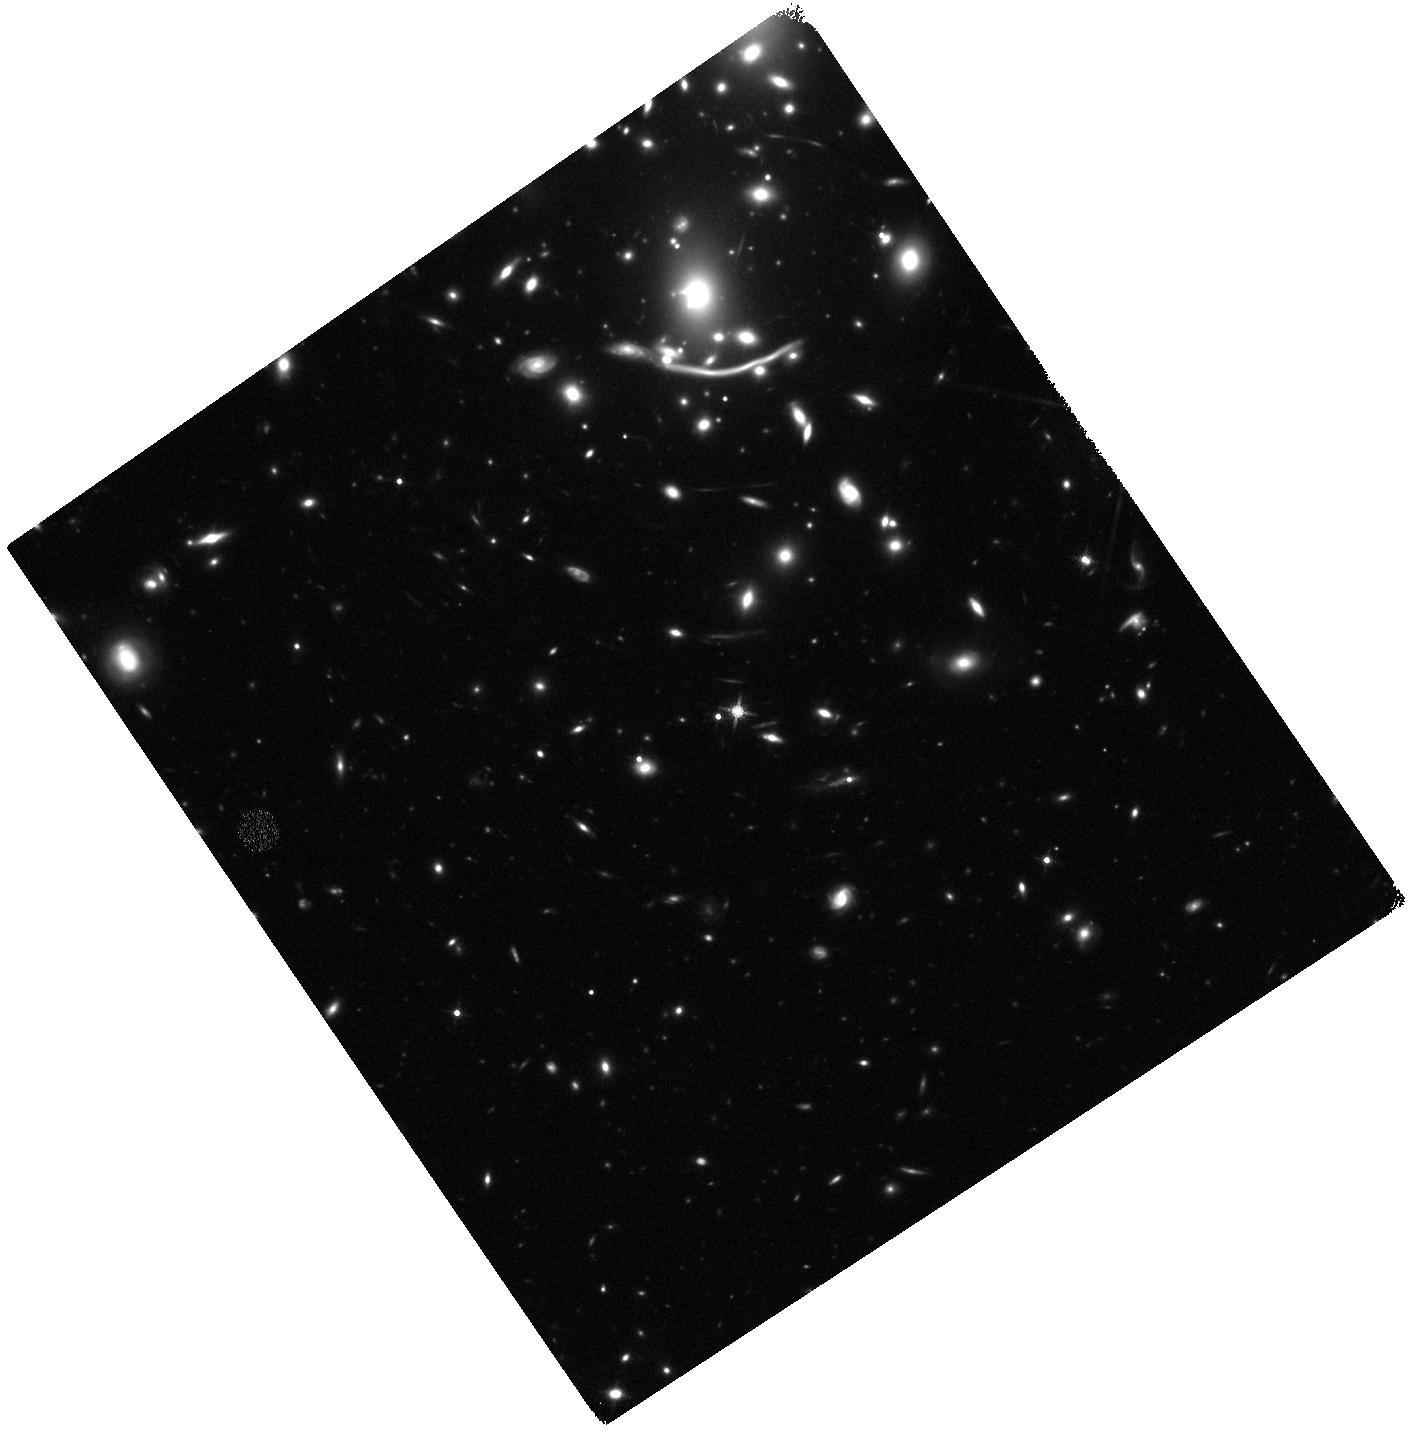
Target: SNABELL370. Instrument: WFC3/IR. Filter: F160W. Exposure: 40 min. Observation ID: hst_14216_j2_wfc3_ir_f160w_icxoj2

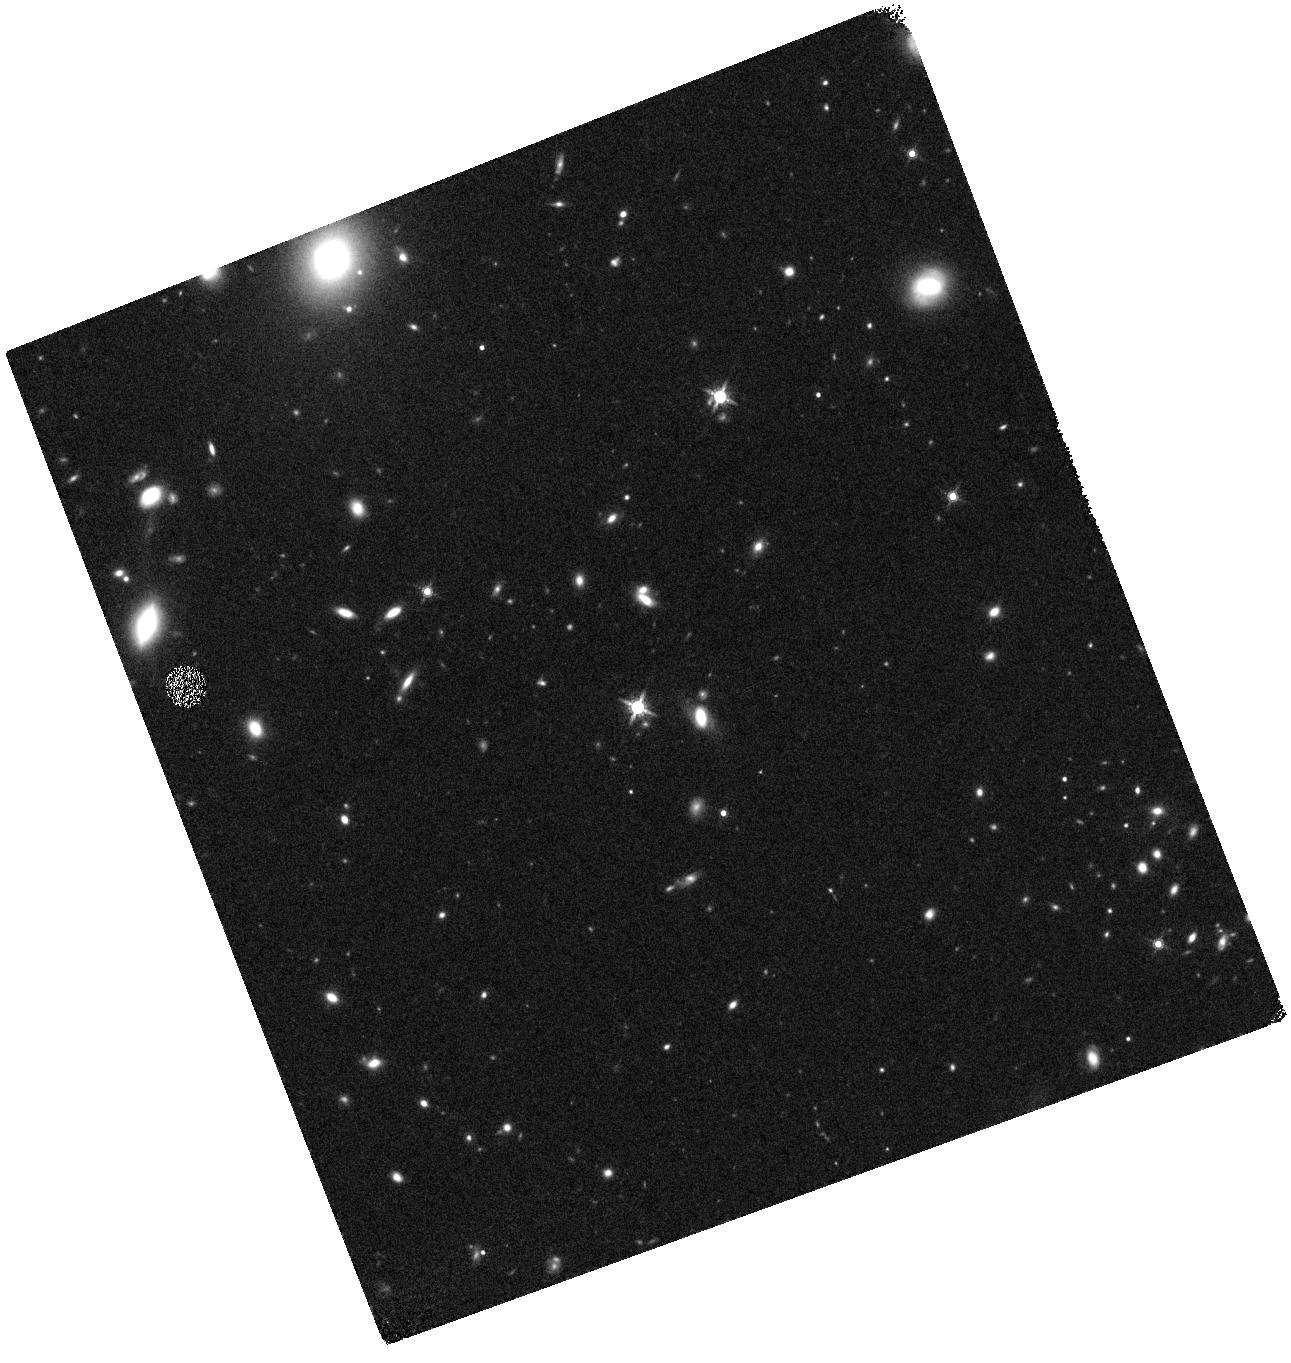
Target: DES16E2CXW. Instrument: WFC3/IR. Filter: F160W. Exposure: 20 min. Observation ID: hst_14216_y2_wfc3_ir_f160w_icxoy2

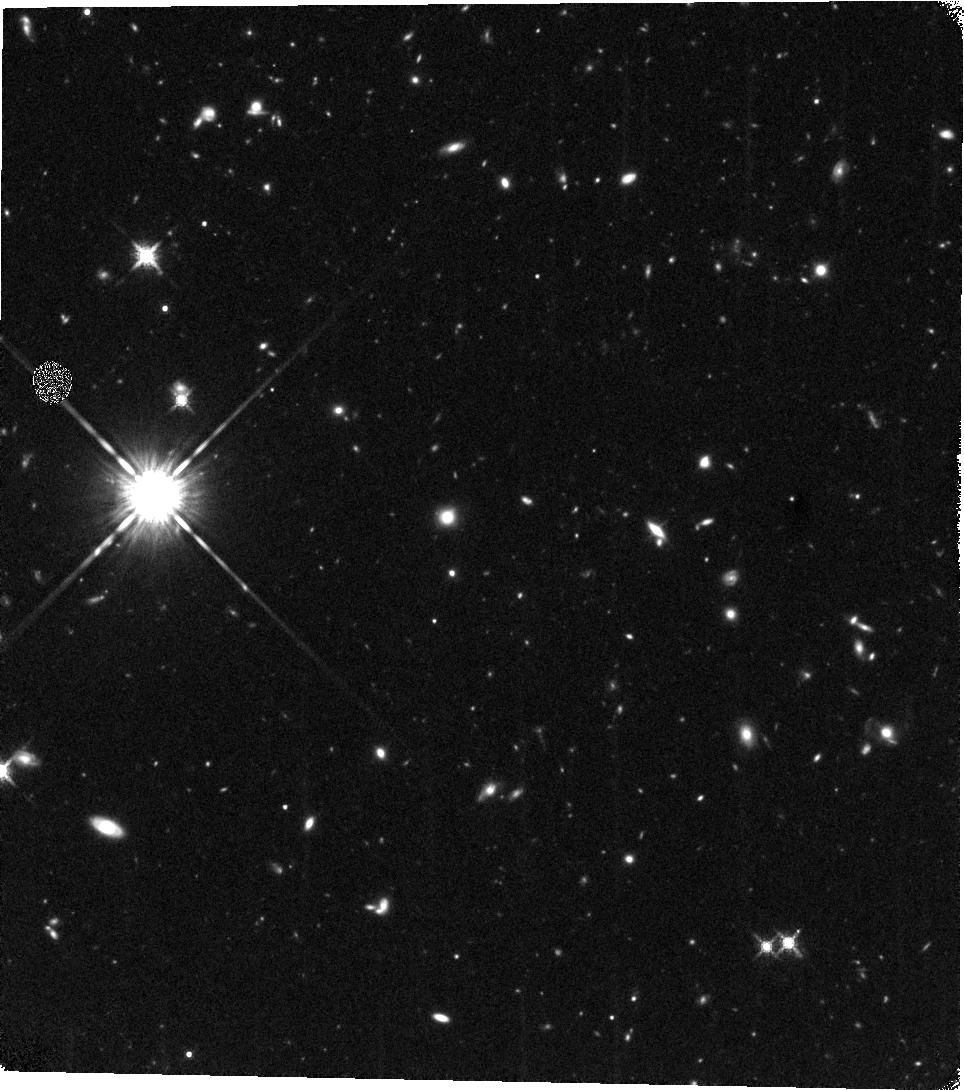
Target: DES16X3CRY. Instrument: WFC3/IR. Filter: F160W. Exposure: 40 min. Observation ID: hst_14216_w2_wfc3_ir_f160w_icxow2

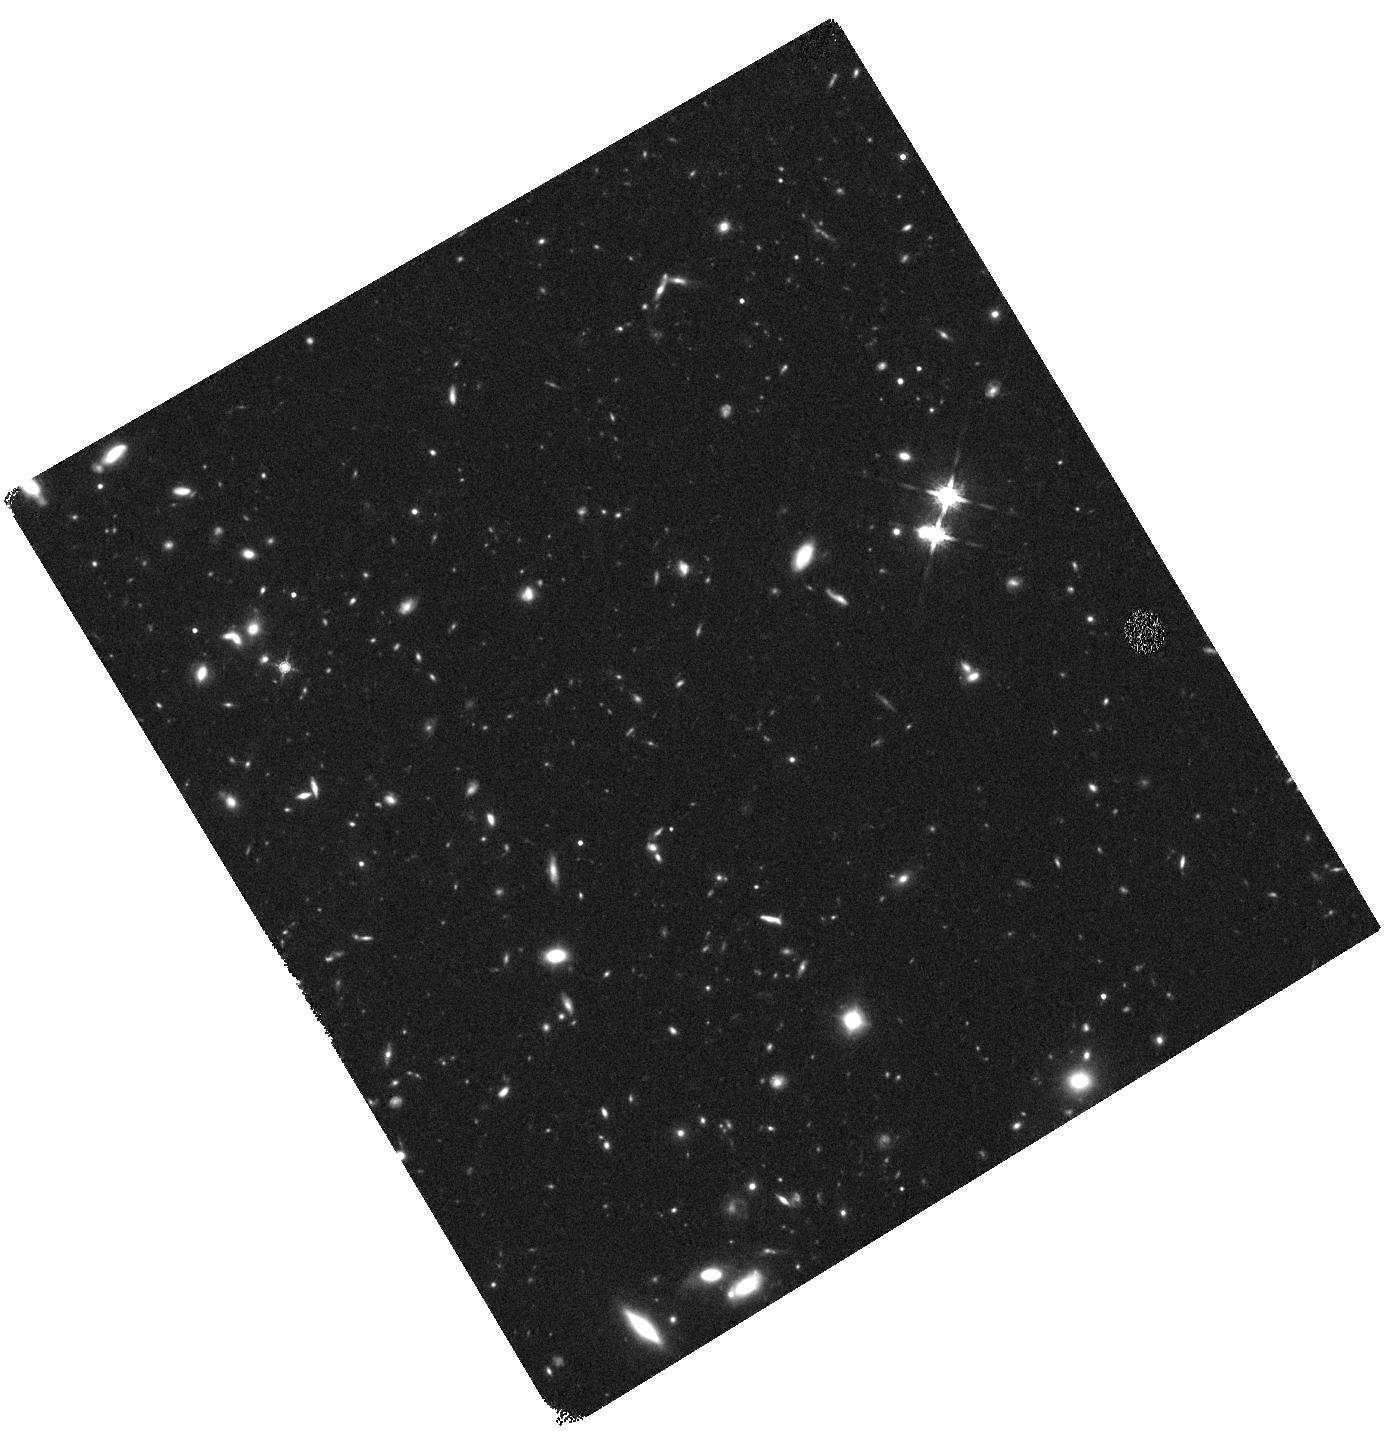
Target: DES15E2NLZ. Instrument: WFC3/IR. Filter: F160W. Exposure: 40 min. Observation ID: hst_14216_g4_wfc3_ir_f160w_icxog4

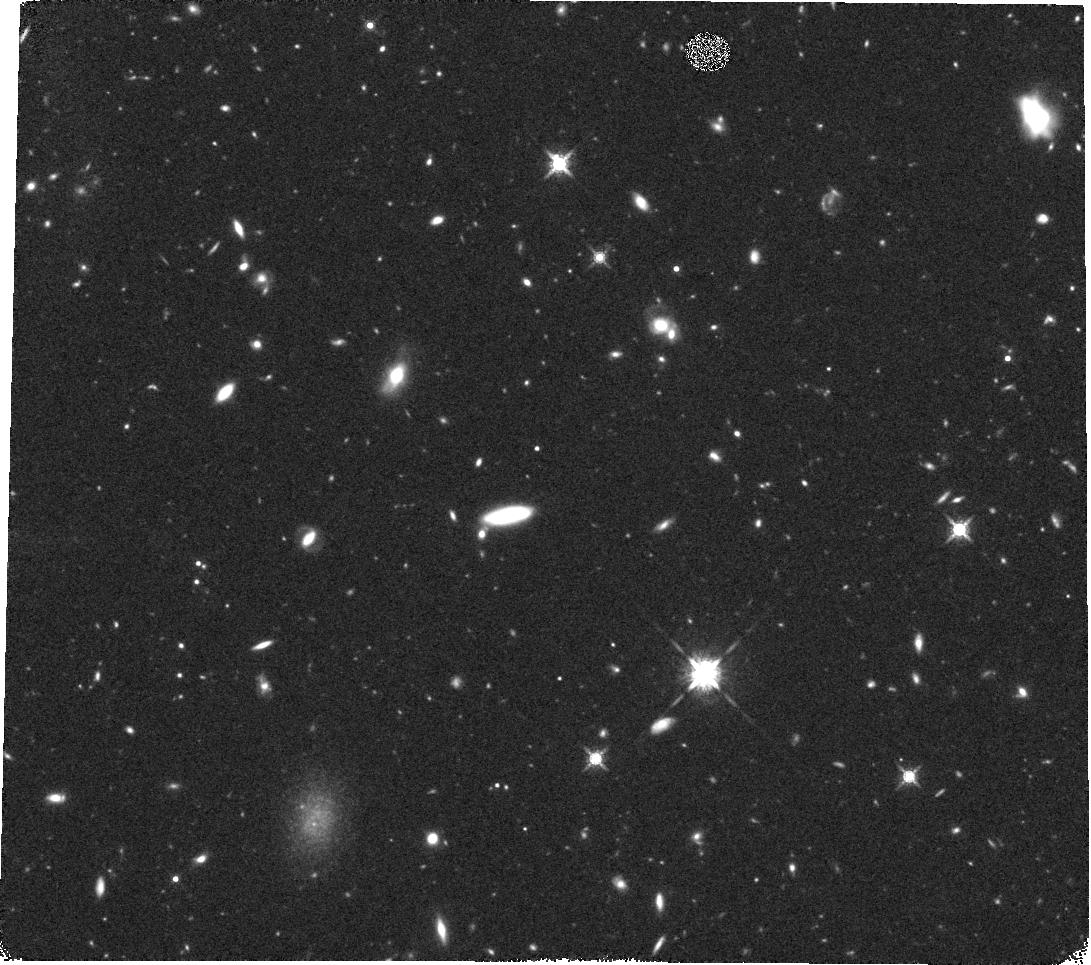
Target: DES15X2KVT. Instrument: WFC3/IR. Filter: F160W. Exposure: 40 min. Observation ID: hst_14216_b4_wfc3_ir_f160w_icxob4

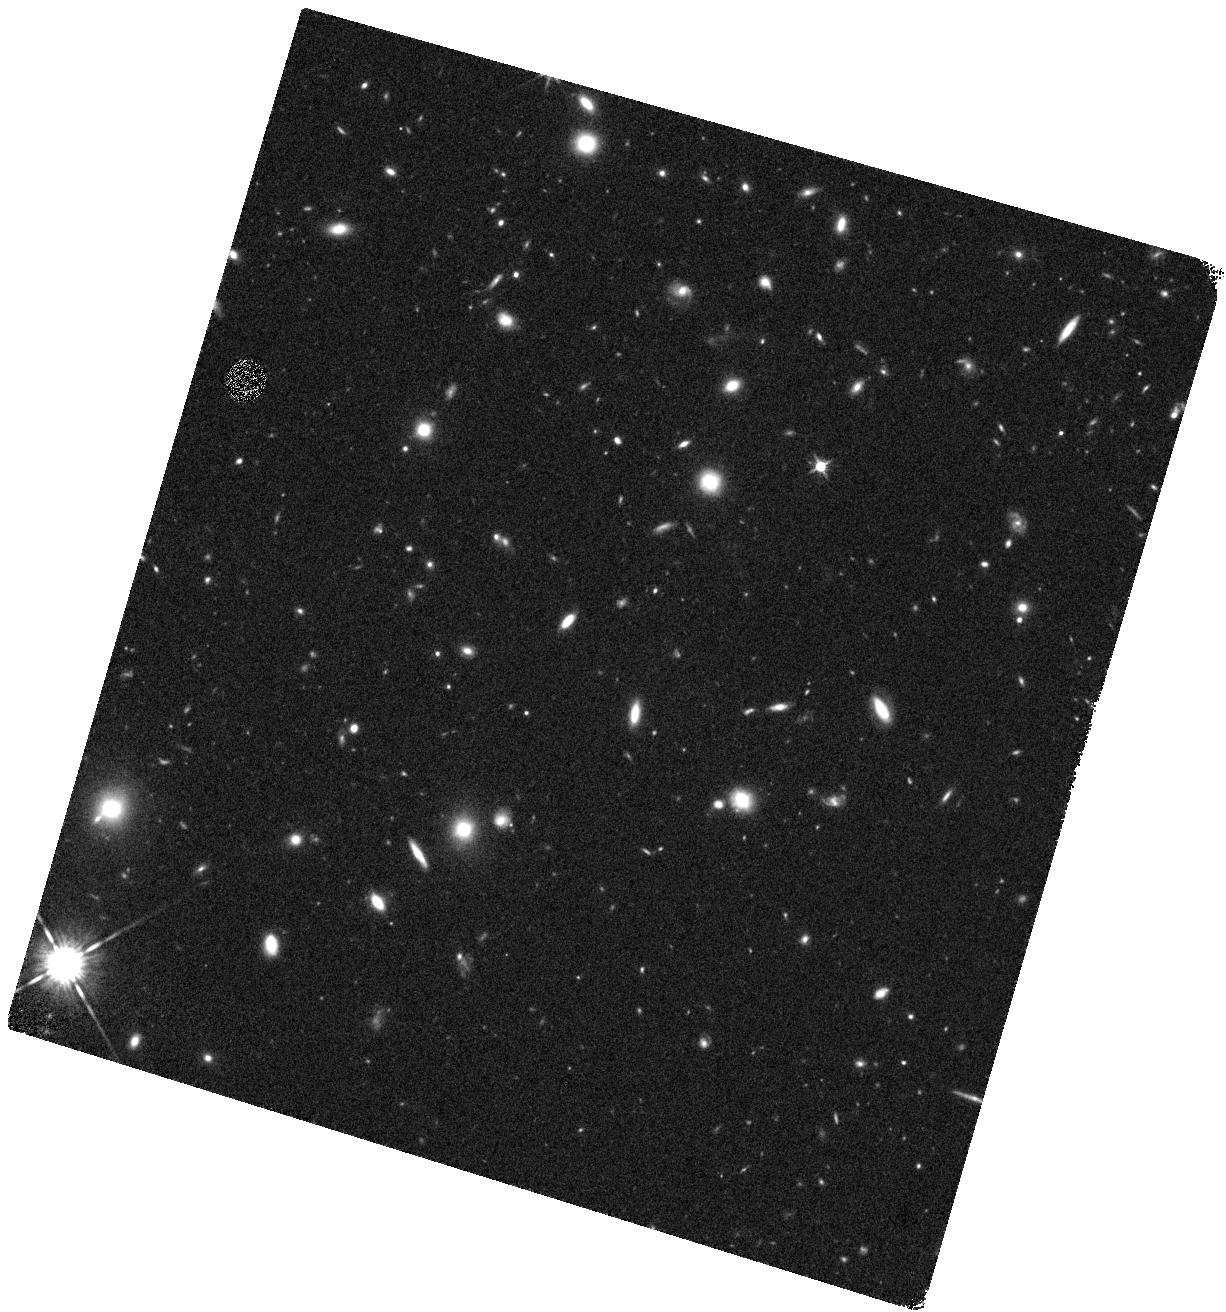
Target: DES16X2CRR-CORRECTED. Instrument: WFC3/IR. Filter: F125W. Exposure: 17 min. Observation ID: hst_14216_t4_wfc3_ir_f125w_icxot4

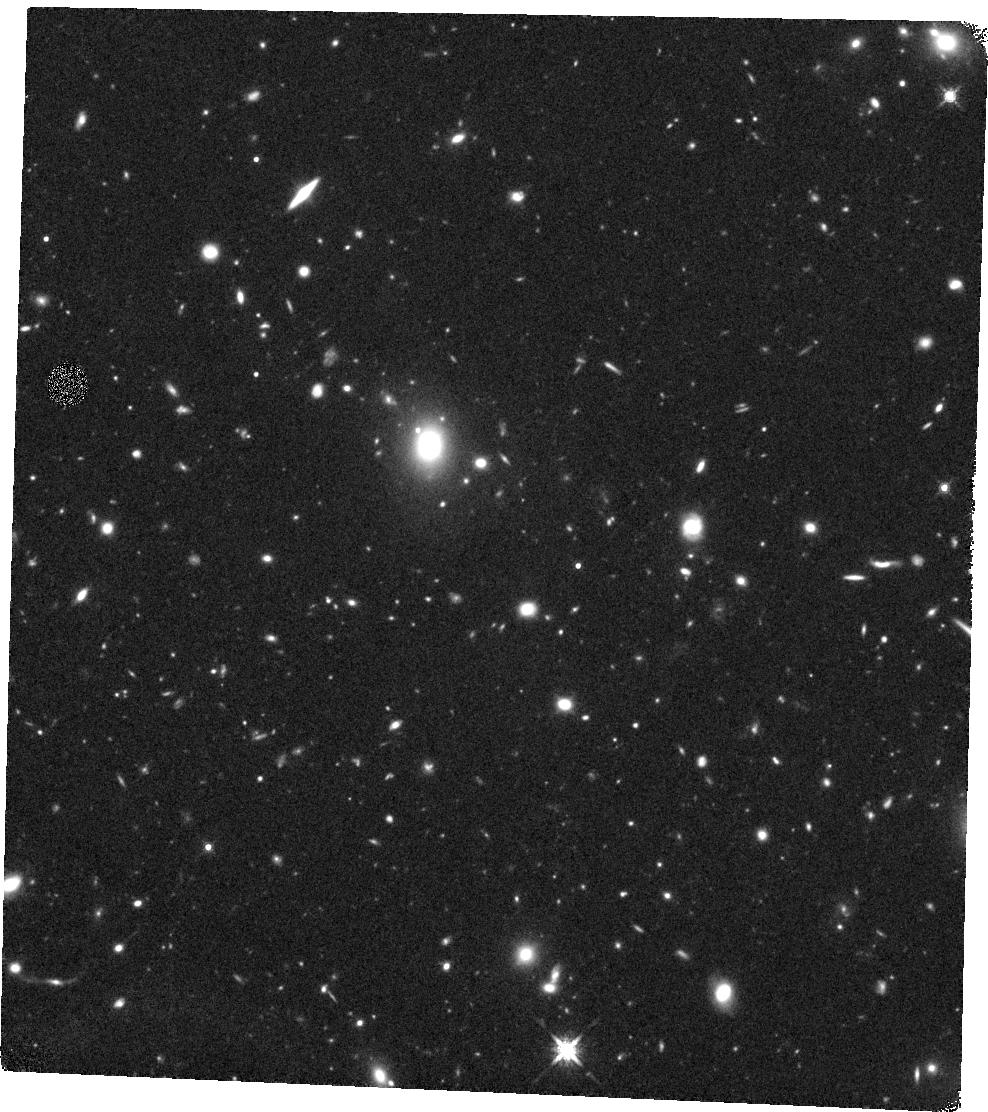
Target: DES16X1CPF. Instrument: WFC3/IR. Filter: F160W. Exposure: 40 min. Observation ID: hst_14216_s1_wfc3_ir_f160w_icxos1

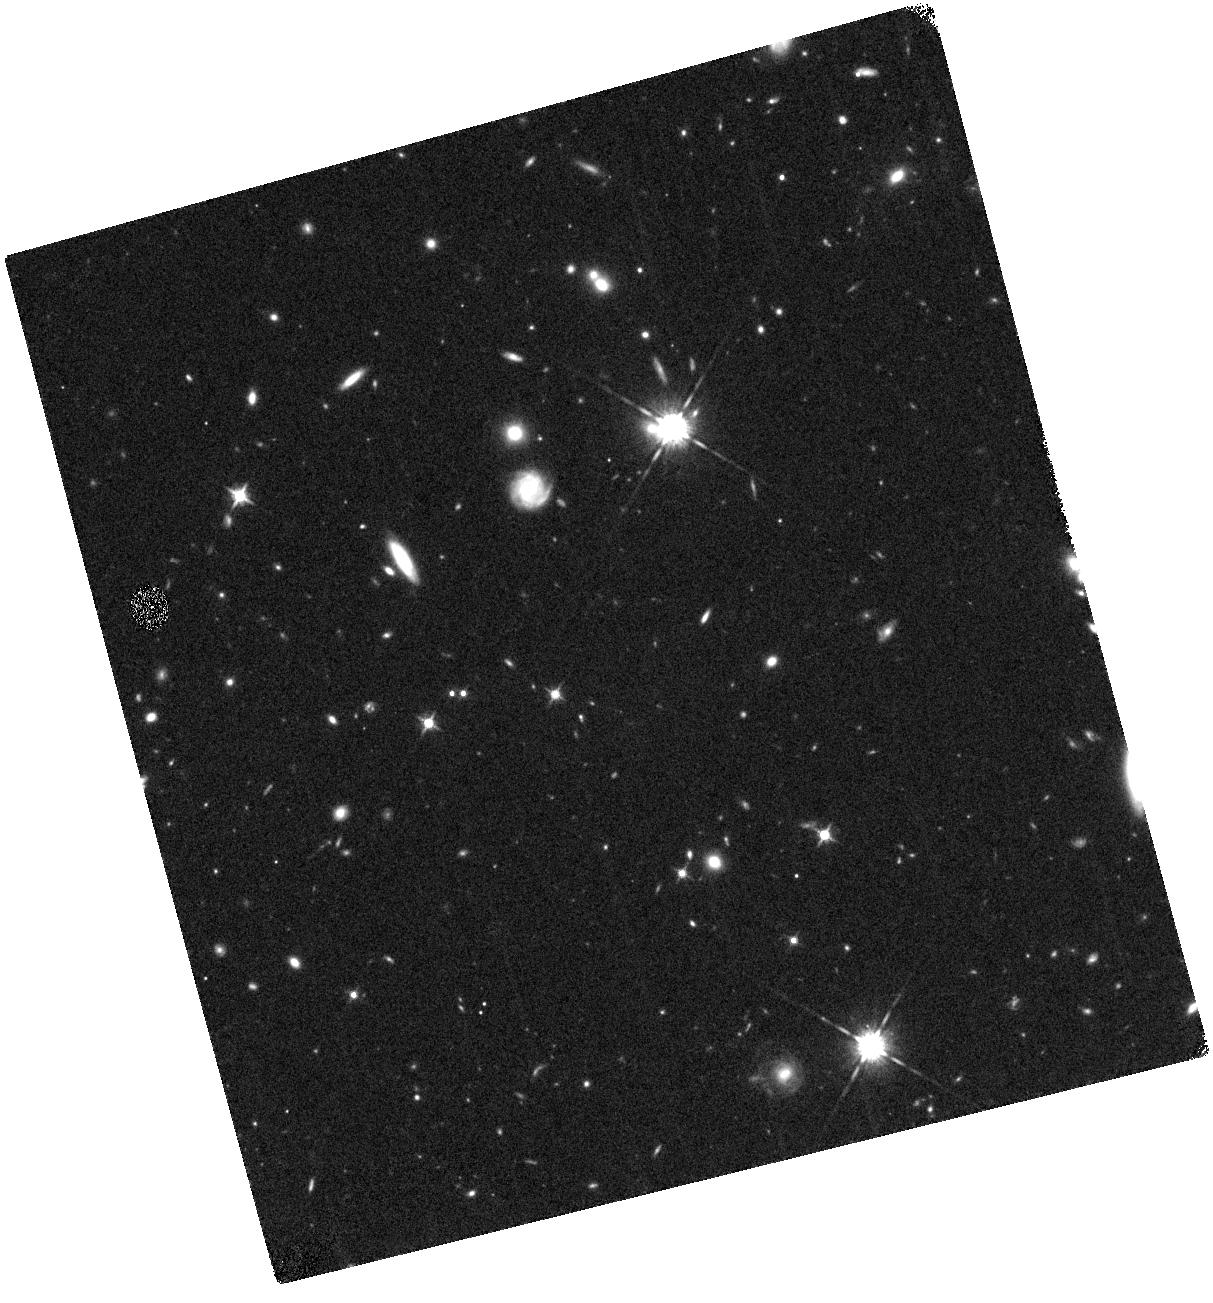
Target: DES16X2CRR. Instrument: WFC3/IR. Filter: F125W. Exposure: 17 min. Observation ID: hst_14216_t2_wfc3_ir_f125w_icxot2

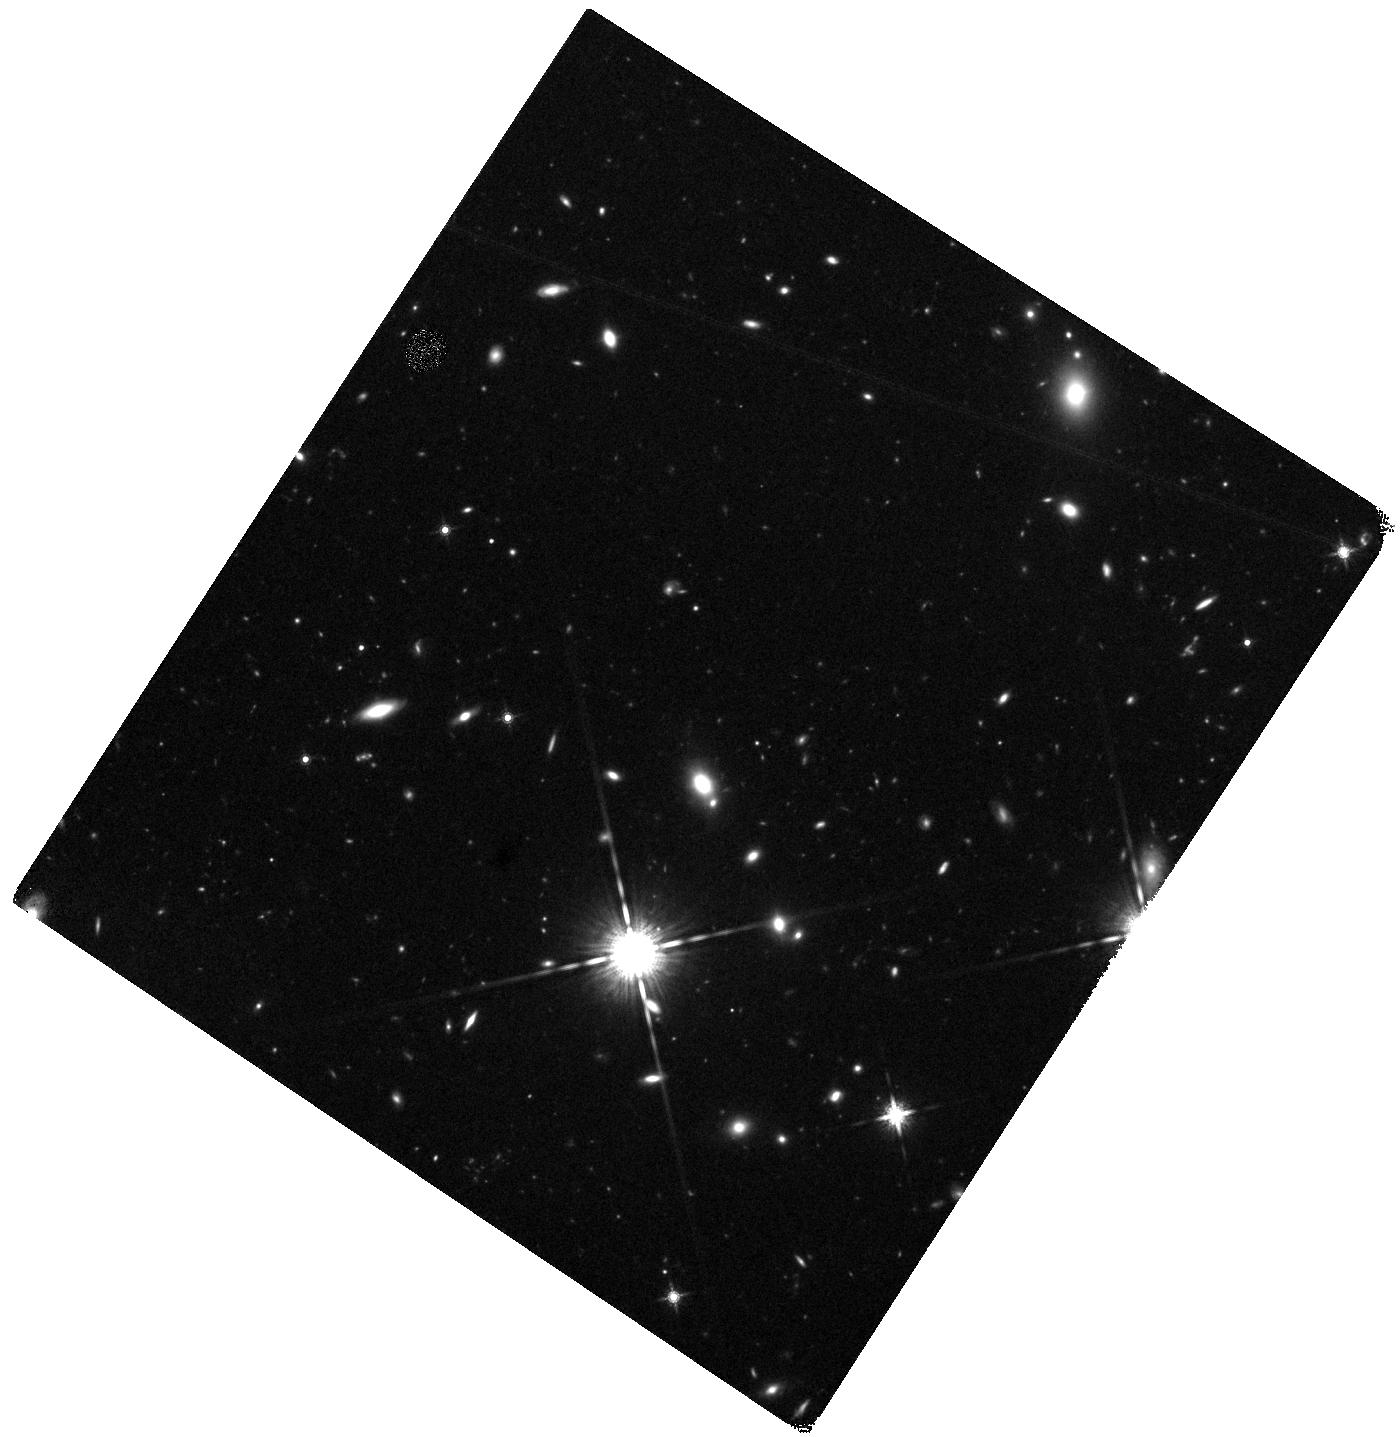
Target: DES16E2RD. Instrument: WFC3/IR. Filter: F160W. Exposure: 40 min. Observation ID: hst_14216_l1_wfc3_ir_f160w_icxol1

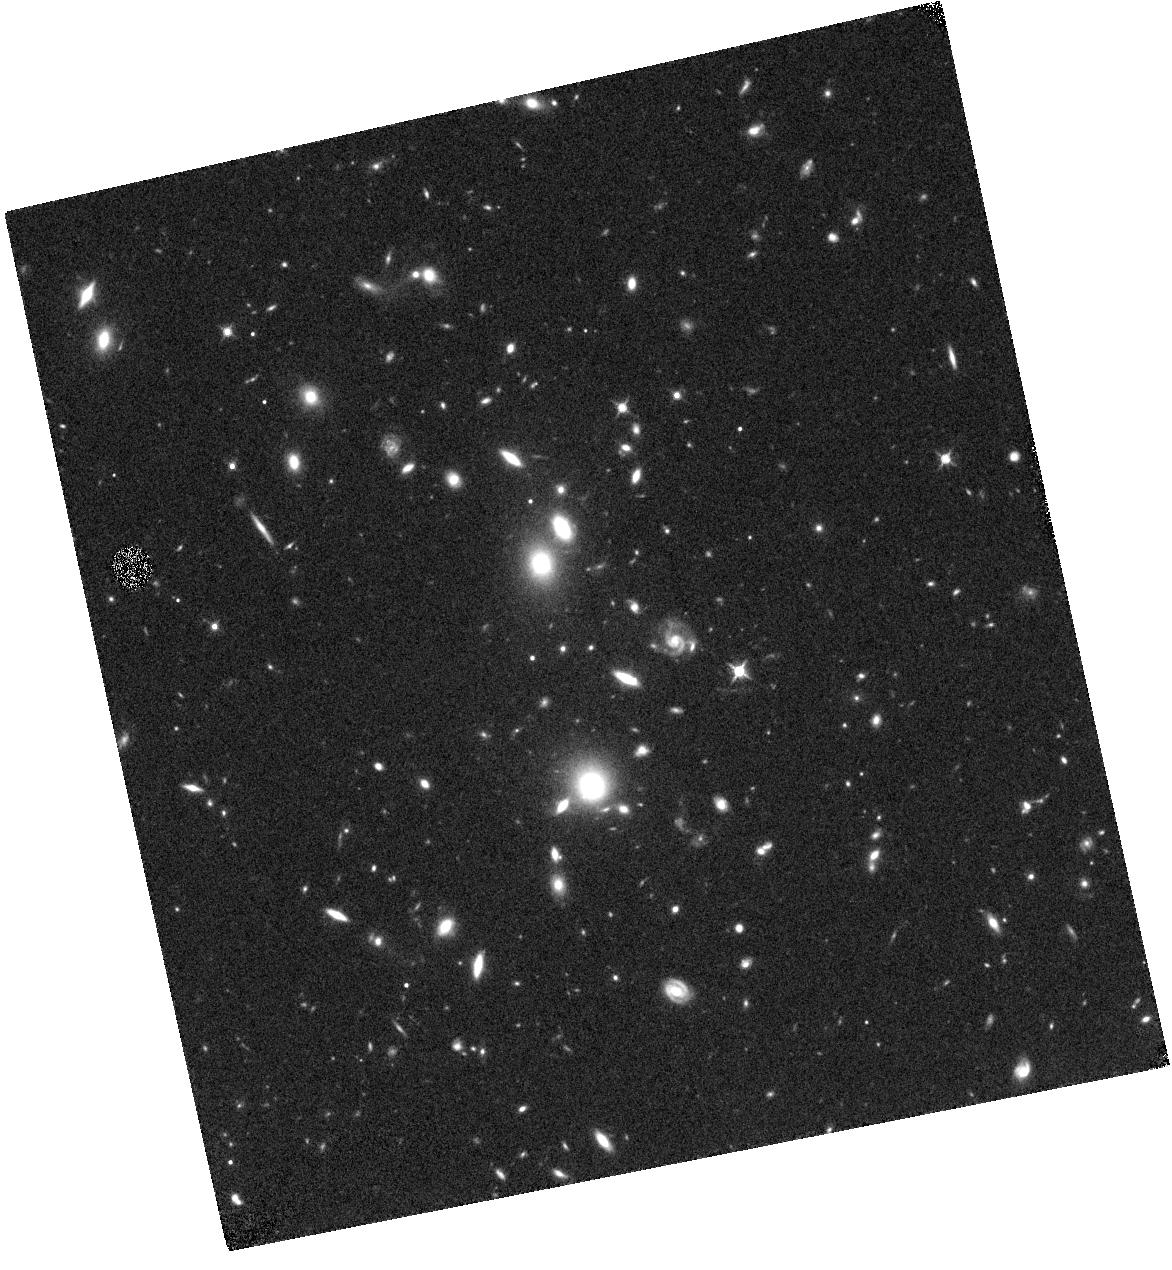
Target: DES16E1DCX. Instrument: WFC3/IR. Filter: F125W. Exposure: 17 min. Observation ID: hst_14216_i1_wfc3_ir_f125w_icxoi1

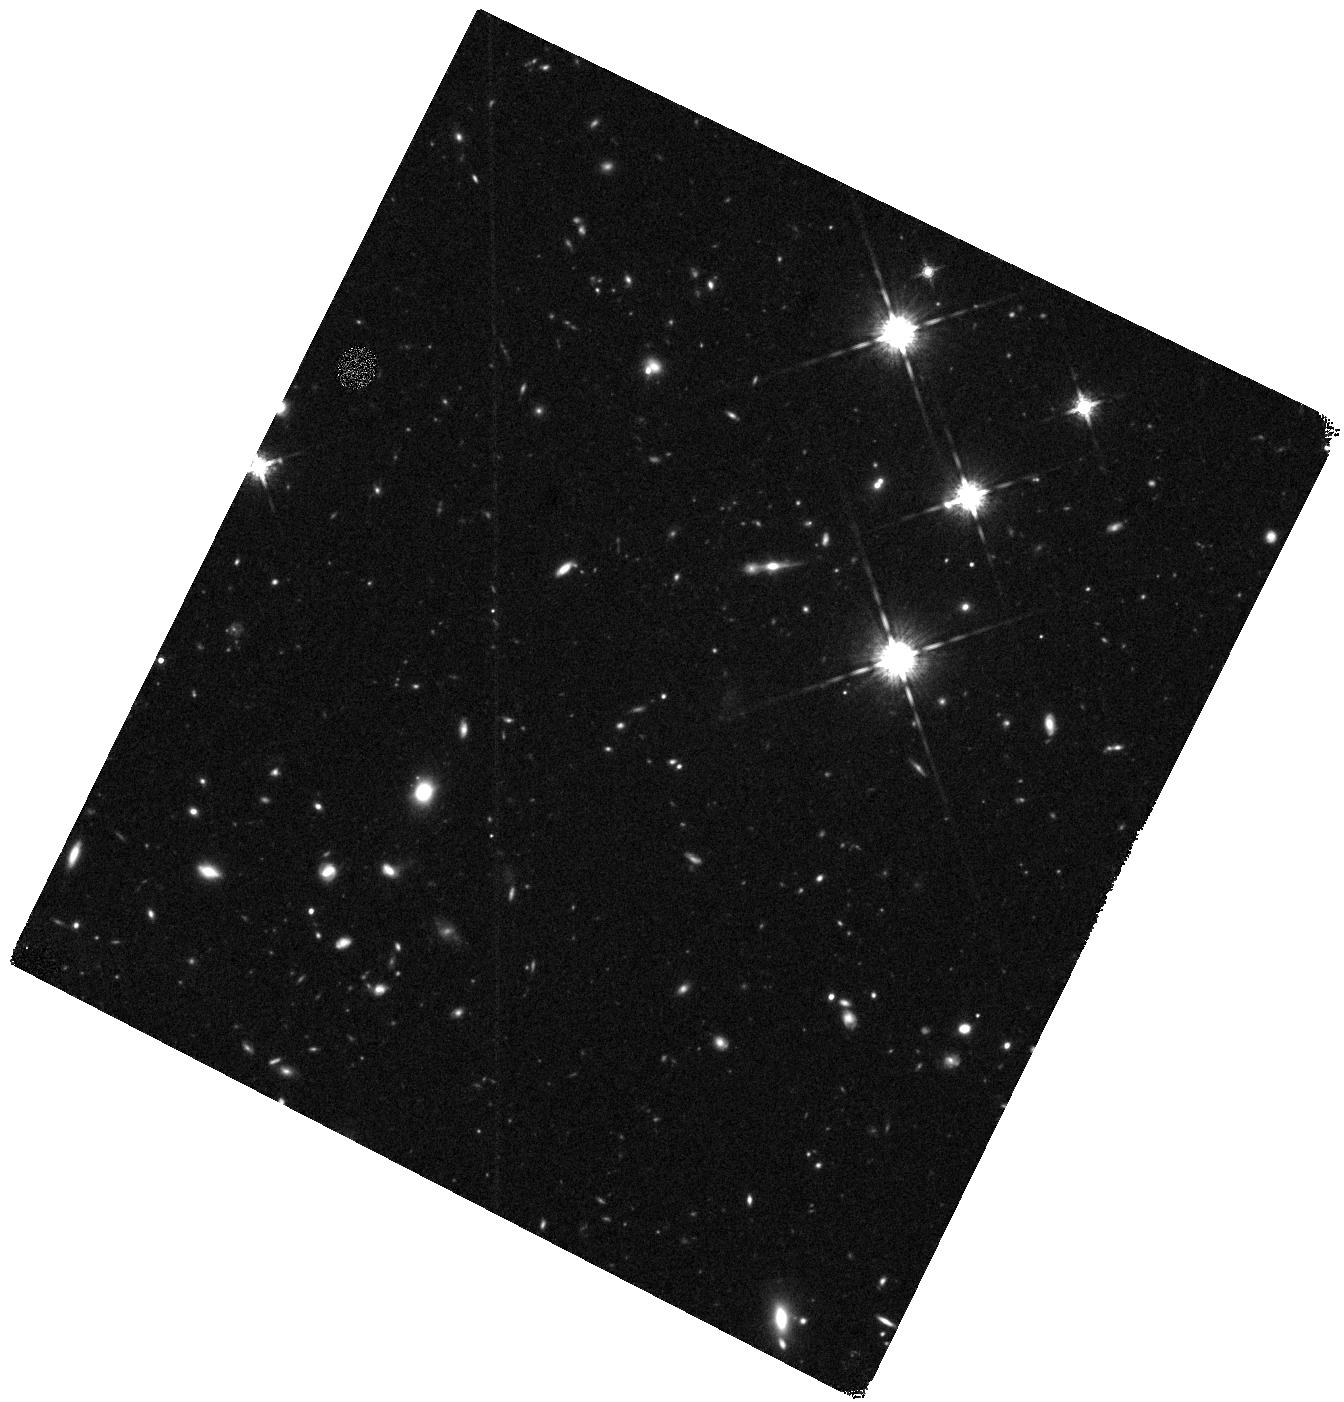
Target: DES16S2AFZ. Instrument: WFC3/IR. Filter: F160W. Exposure: 40 min. Observation ID: hst_14216_k4_wfc3_ir_f160w_icxok4

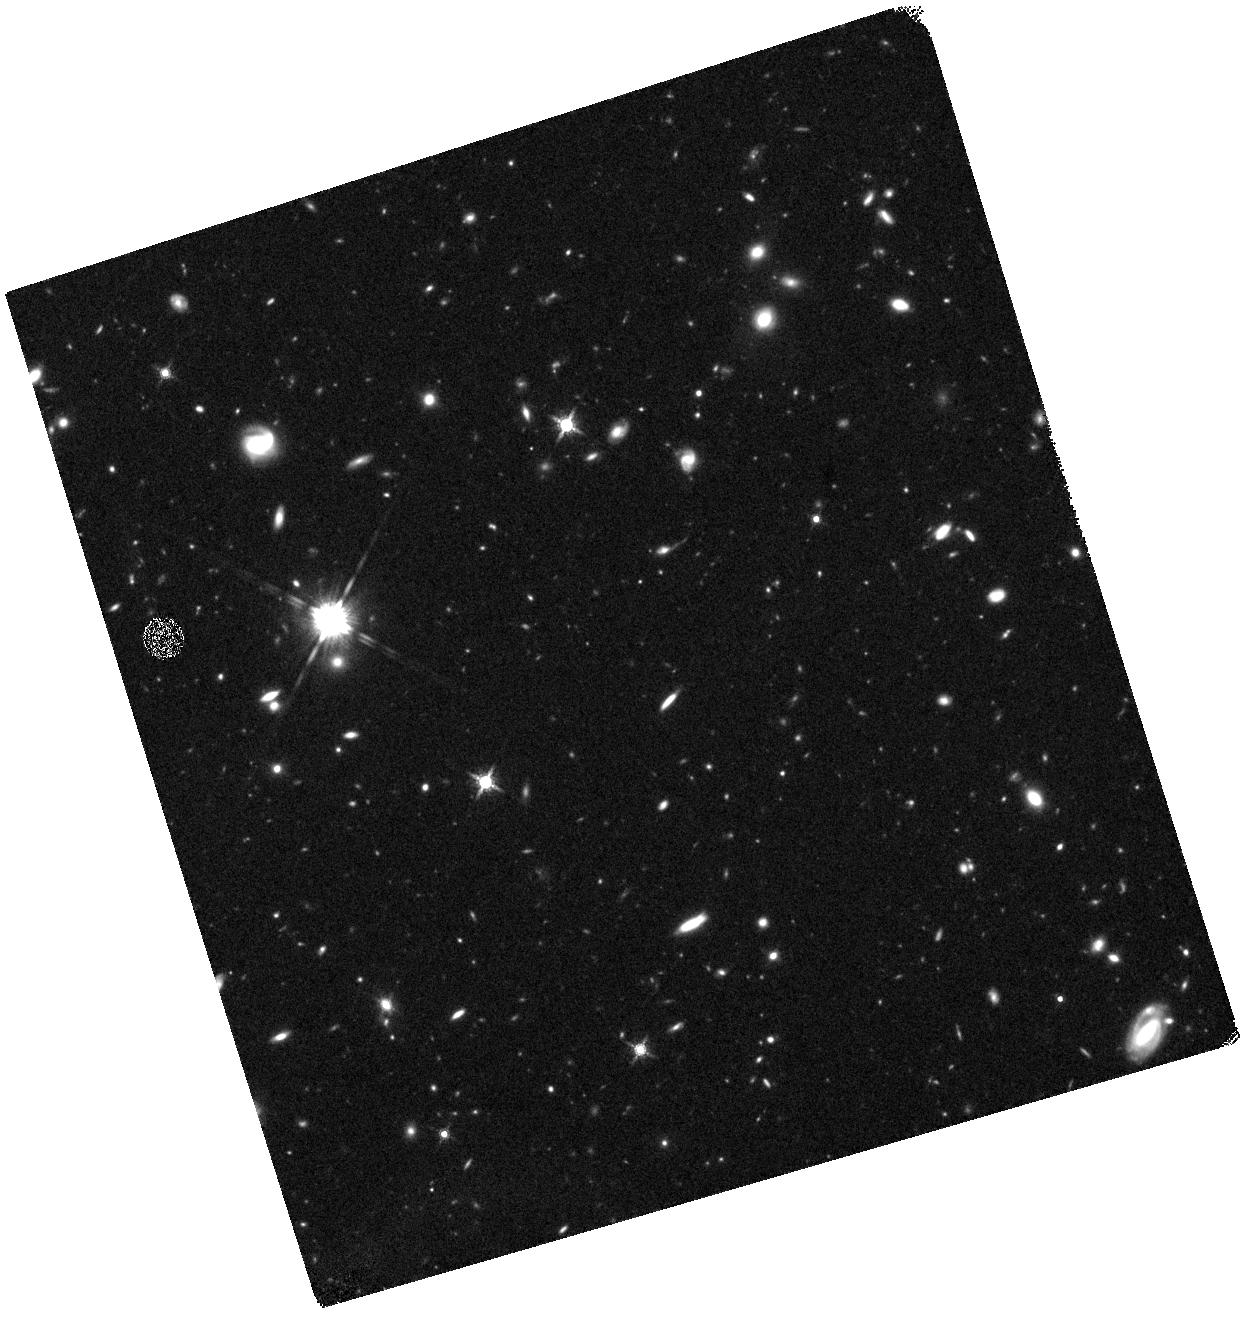
Target: DES15E2MHY. Instrument: WFC3/IR. Filter: F160W. Exposure: 40 min. Observation ID: hst_14216_c3_wfc3_ir_f160w_icxoc3

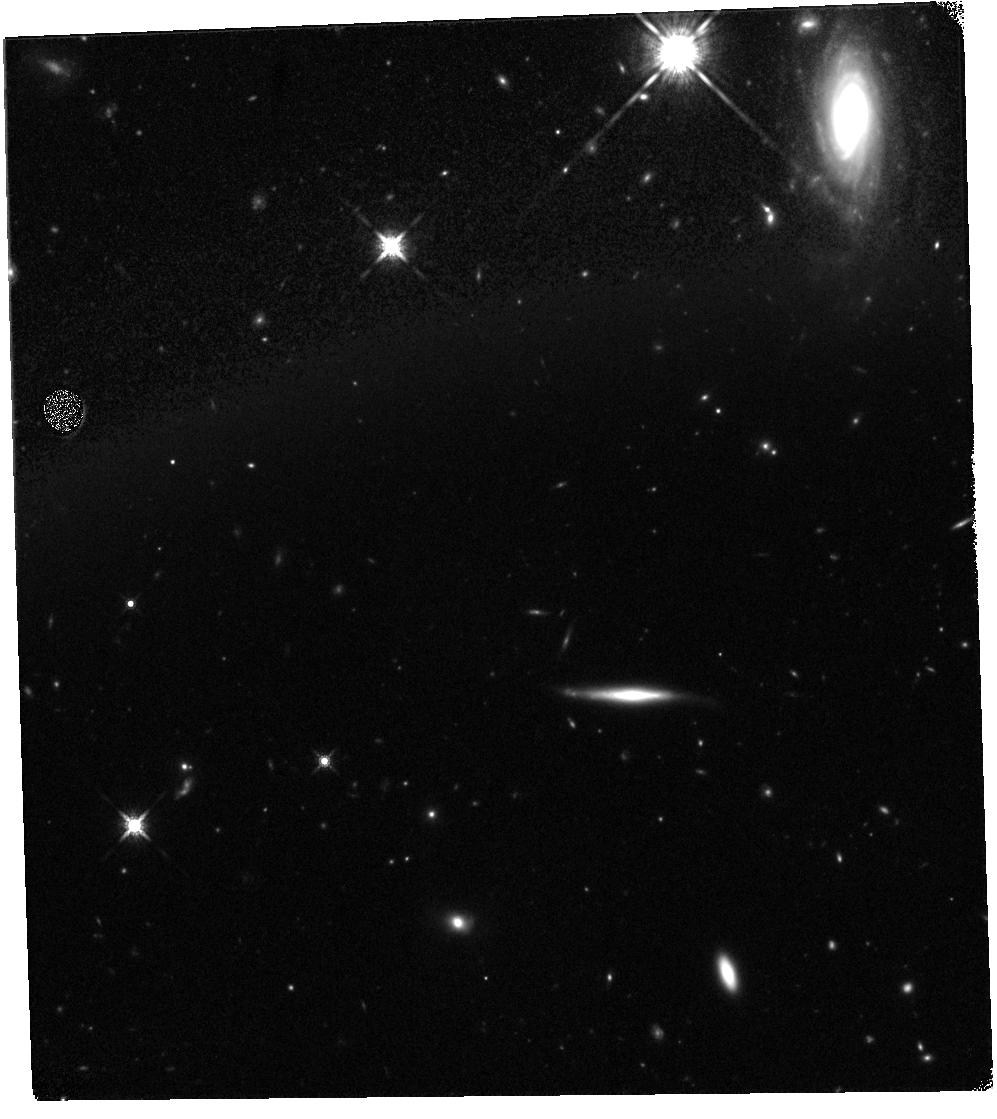
Target: DES16E2CLK. Instrument: WFC3/IR. Filter: F160W. Exposure: 20 min. Observation ID: hst_14216_r3_wfc3_ir_f160w_icxor3

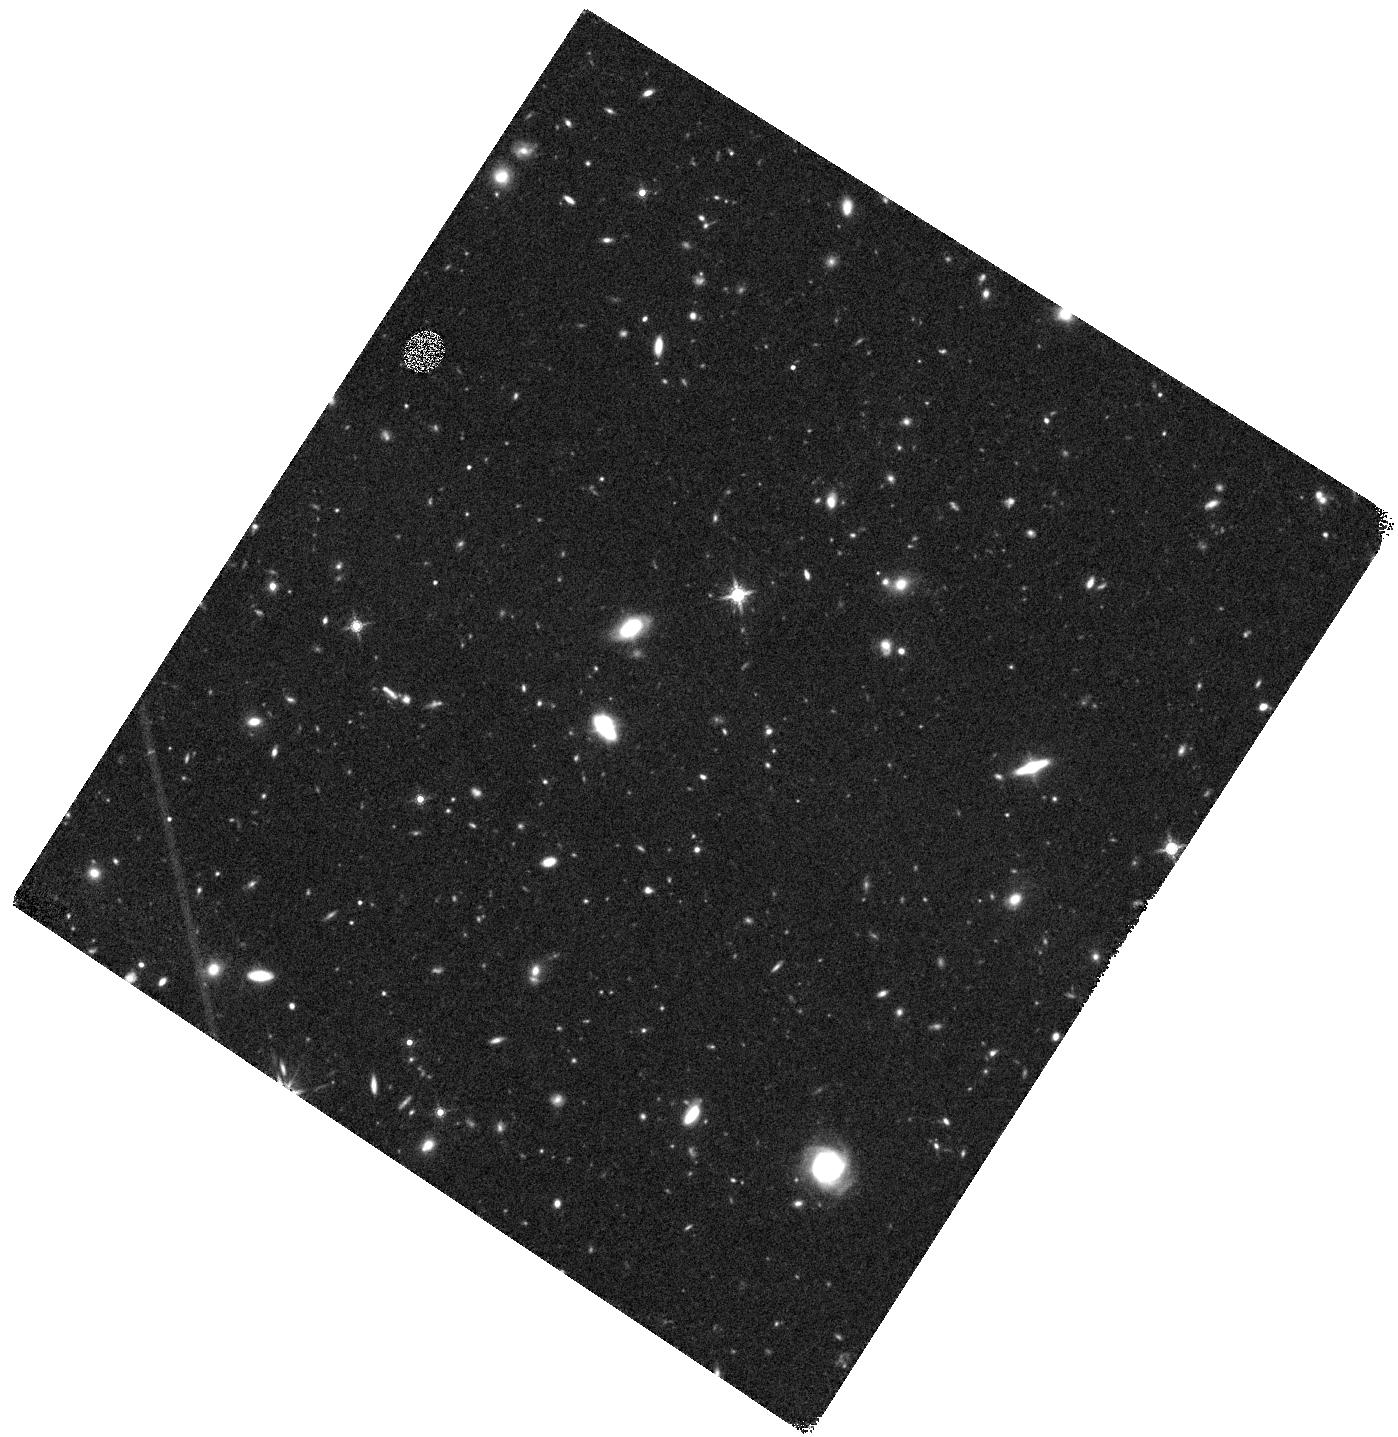
Target: DES15E2UC. Instrument: WFC3/IR. Filter: F160W. Exposure: 40 min. Observation ID: hst_14216_a1_wfc3_ir_f160w_icxoa1

RAISIN2: Tracers of cosmic expansion with SN IA in the IR (PI: Kirshner, Robert P.)

Observations of SN Ia in the IR offer the most promising way to construct an accurate cosmic expansion history to constrain the properties of dark energy. Systematic errors introduced by photometry, light curve fitters, and by dust extinction pose the limit of precision for today's large optical samples. Theory predicts and empirical evidence demonstrates that SN Ia are more nearly standard candles in infrared bands than in optical bands. Dust absorption is 3 times smaller in the near IR. As a result, an sample with observations in the rest frame IR is a powerful way to verify the world's work on dark energy with stringent and illuminating cross-checks. In Cycle 20, we followed up the flood of SN Ia discovered by PanSTARRS with HST. Now we propose another sample of 25 SN Ia discovered with Dark Energy Survey. DES can find SN Ia, we can confirm the type and redshift with spectra, and then make effective HST observations in the restframe IR observations using WFC3/IR to derive precise (and accurate!) cosmic distances to improve knowledge of the dark energy equation of state, w. For Cycle 23, we propose to shift the redshift range to z = 0.5, the era when acceleration began. There, the restframe Y band fits neatly into F160W. Statistical constraints on w from the combined RAISIN samples will approach those of the present world sample (0.06) and the RAISIN systematic errors arise from different sources, creating confidence in the ultimate result on the nature of dark energy. RAISIN2 will also help guide the rational design of infrared SN surveys of the future, like WFIRST/AFTA.